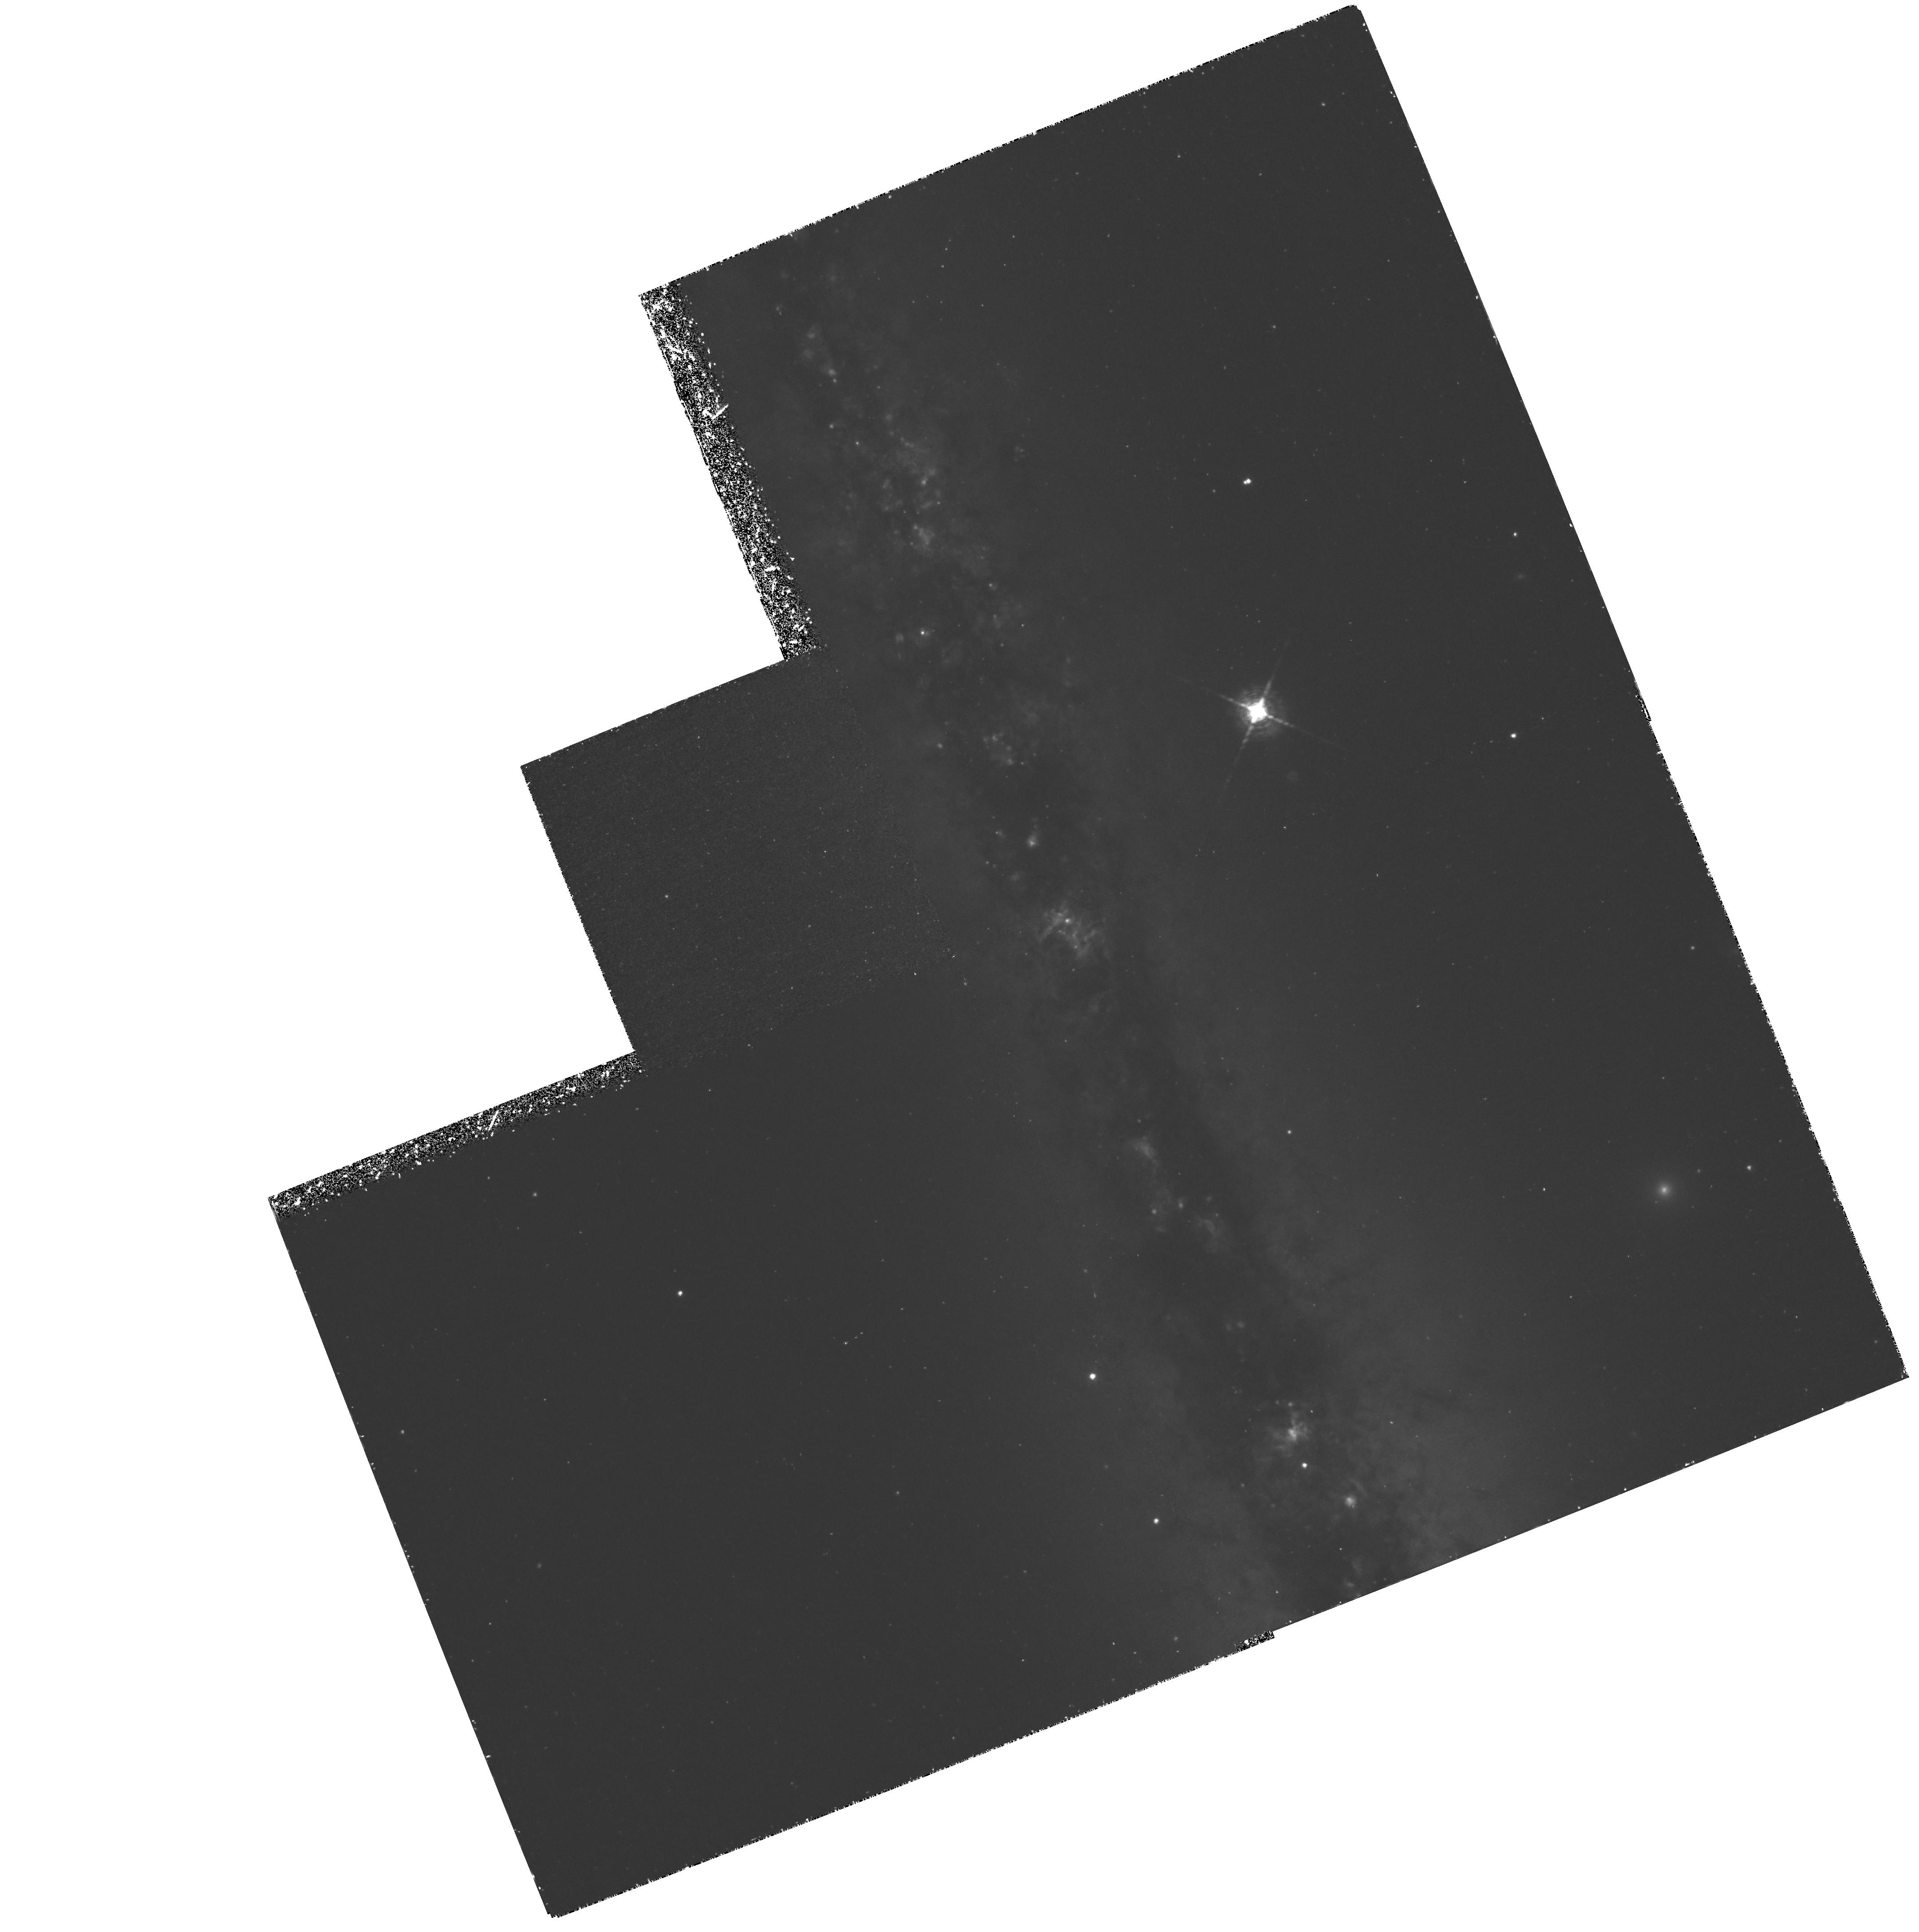
Target: NGC891
Instrument: WFPC2/PC
Filter: F656N
Exposure: 3.1 h
Observation ID: hst_6588_01_wfpc2_pc_f656n_u54y01

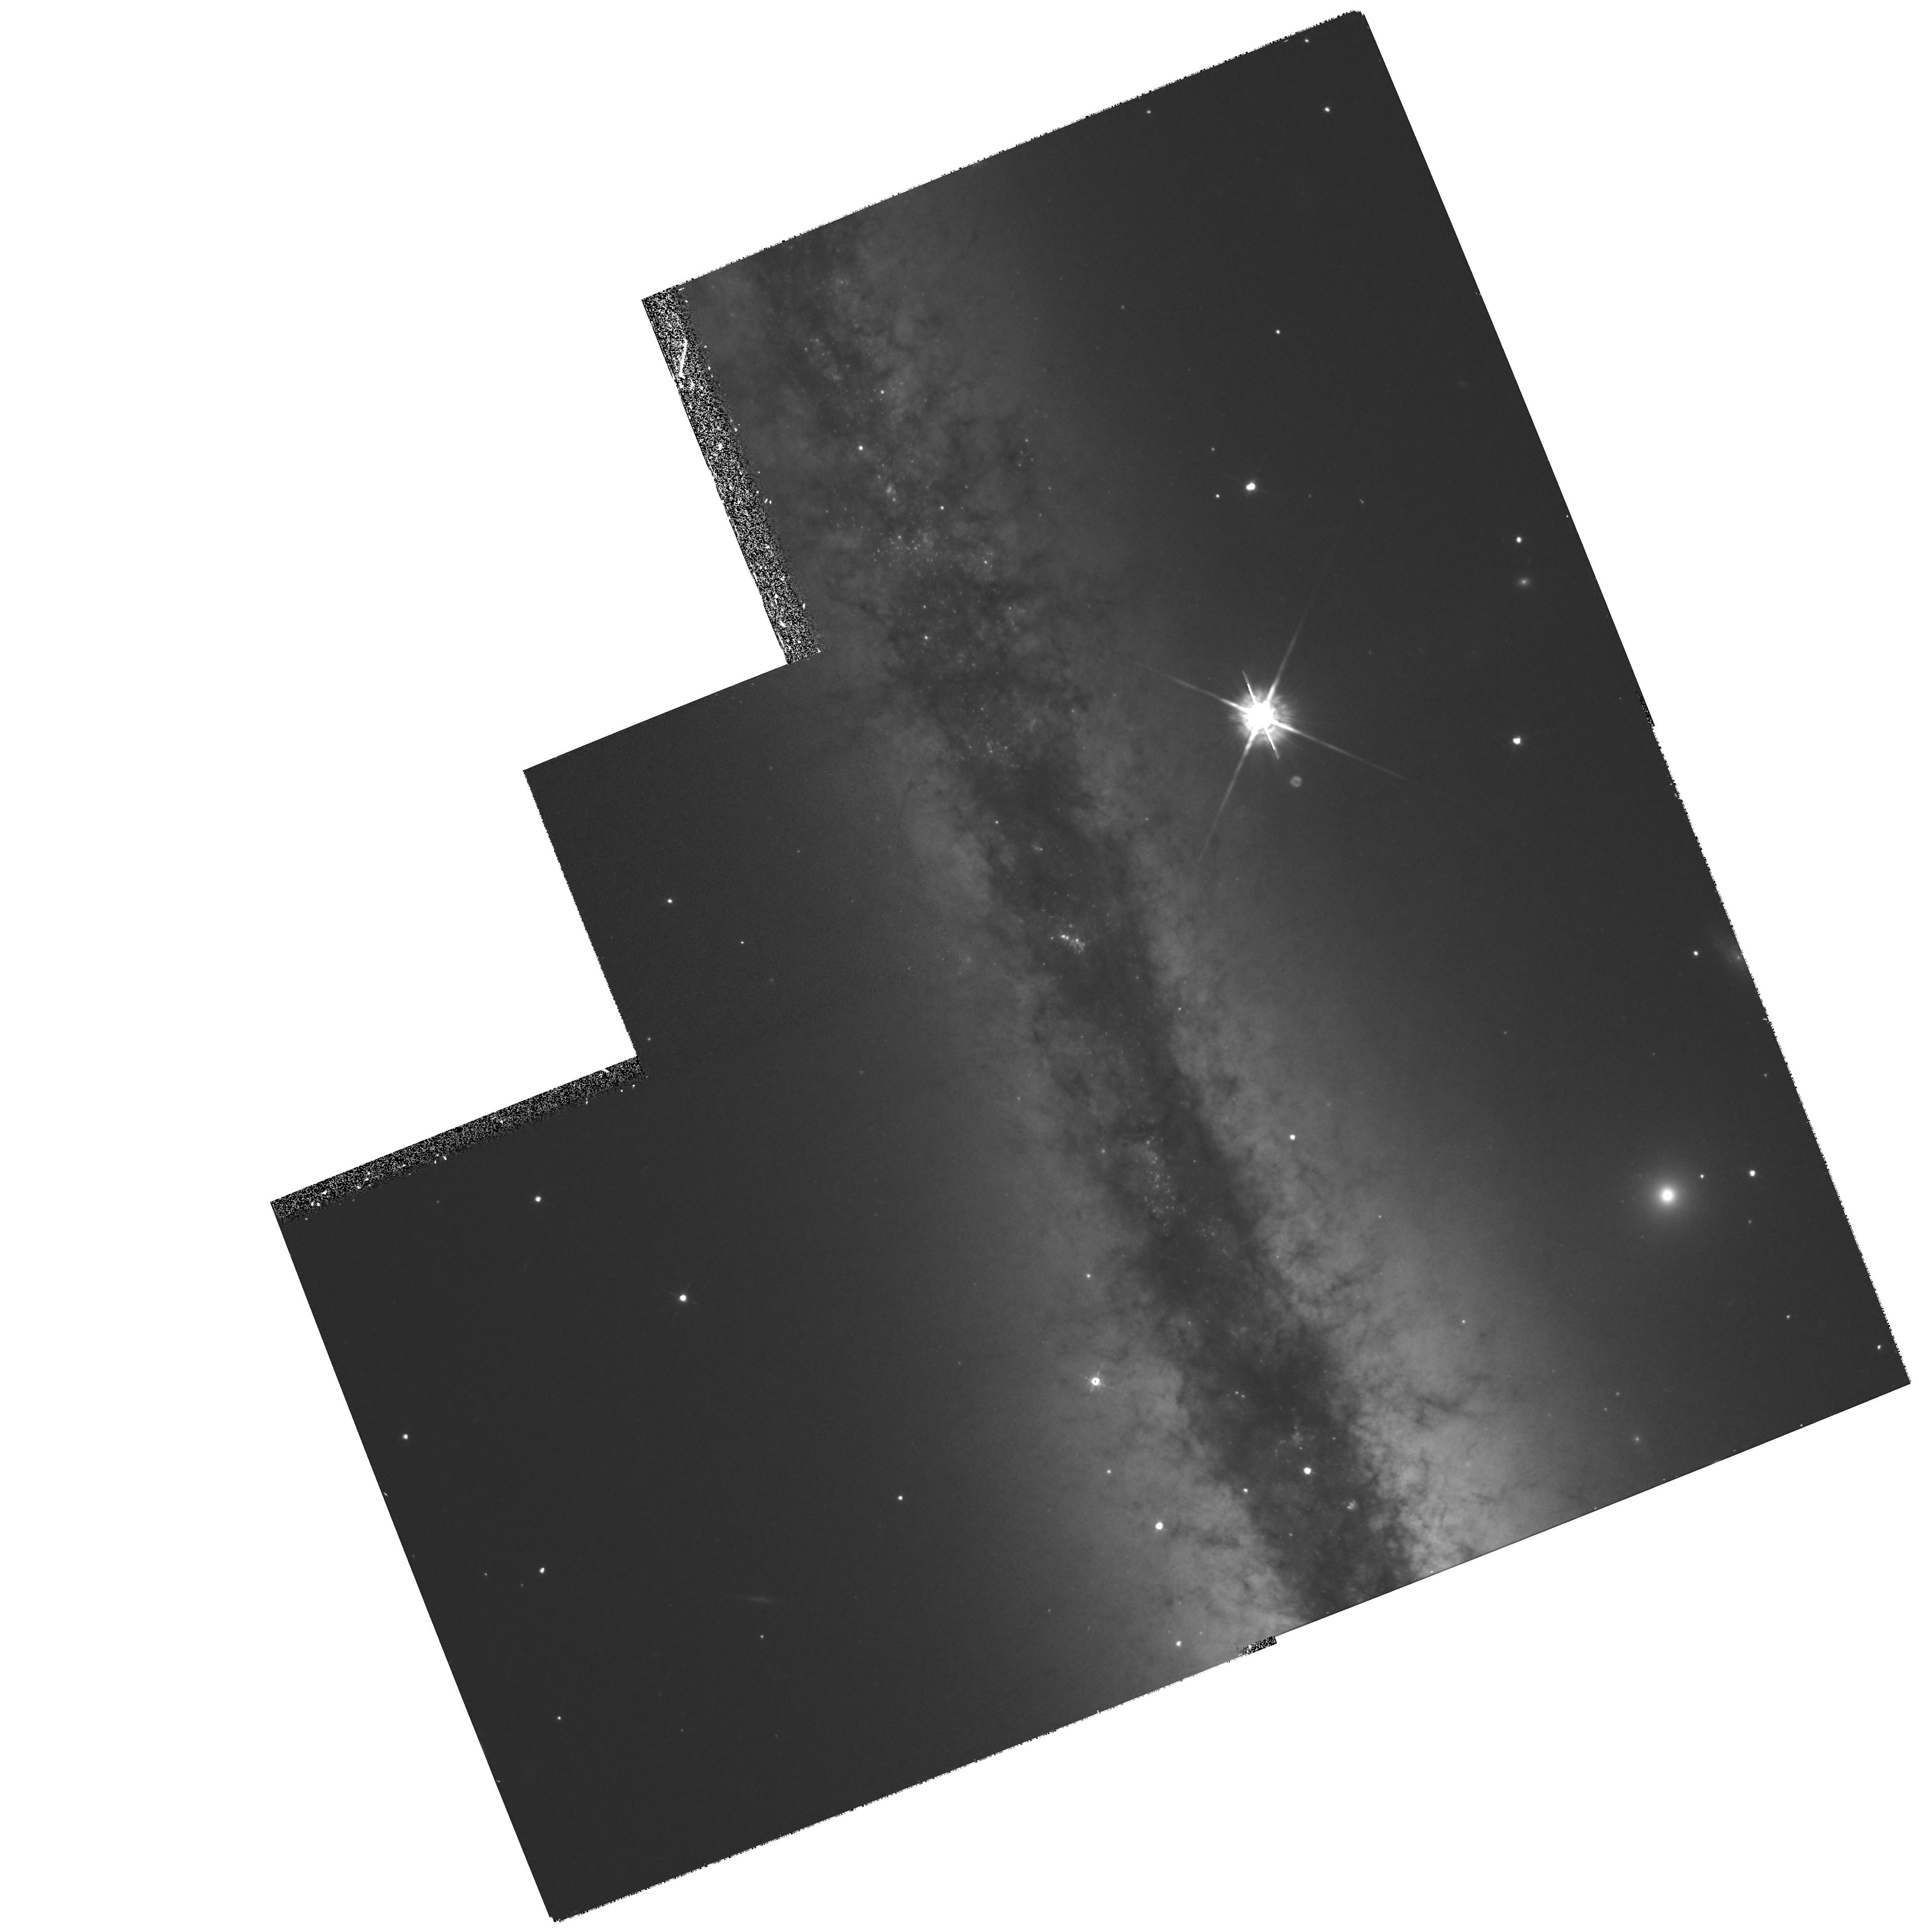
Target: NGC891
Instrument: WFPC2/PC
Filter: F675W
Exposure: 27 min
Observation ID: hst_6588_01_wfpc2_pc_f675w_u54y01

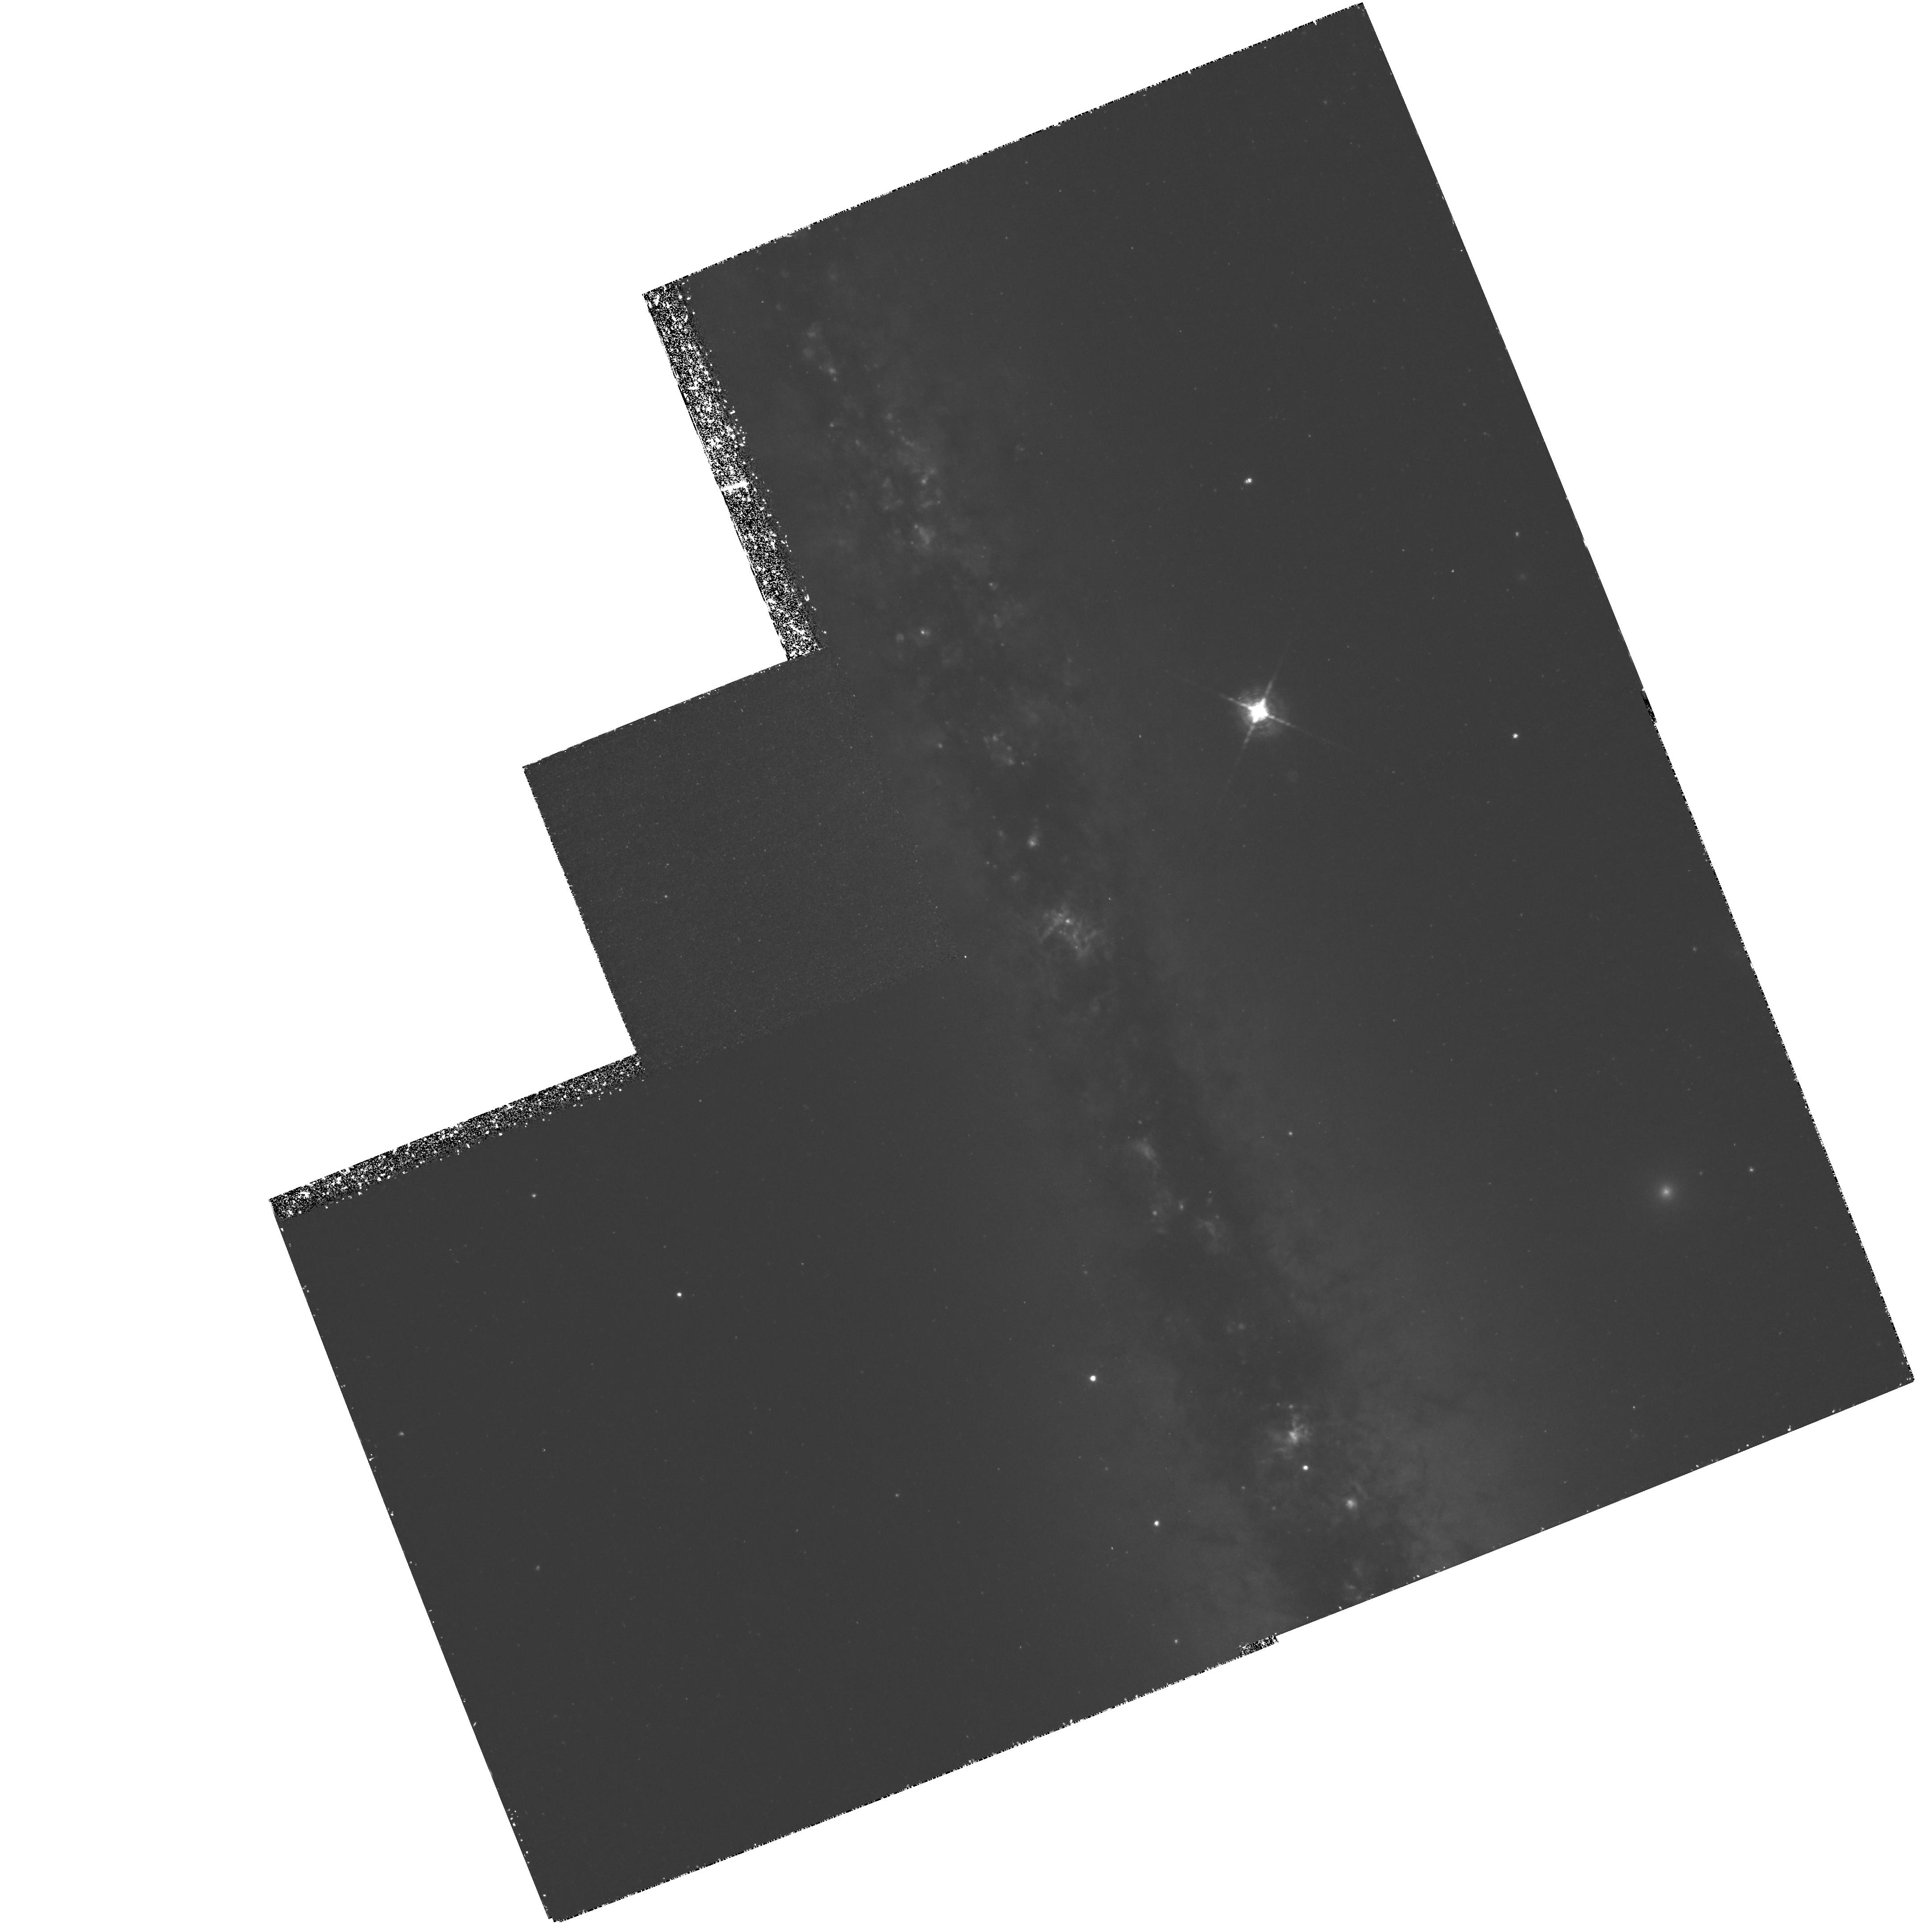
Target: NGC891
Instrument: WFPC2/PC
Filter: F656N
Exposure: 3.9 h
Observation ID: hst_6588_02_wfpc2_pc_f656n_u54y02

High Resolution Imaging of Ionized Gas in the Disk-Halo Interface of Spiral Galaxies (PI: Dettmar, Ralf J.)

Observations of the interstellar medium at the disk-halo interface of spiral galaxies provide us with very significant information on the physical state and structure of the interstellar medium (ISM) in a global sense. The nature of disk-halo interaction is particularly important for our understanding of the evolution of galaxies. We propose to study the morphology of diffuse ionized gas and its correlation with dust and other ISM components in the disk- halo interface of several edge-on galaxies. This gas is the extra-galactic analog of the Reynolds layer in the Milky Way. The morphology and vertical extent of this gas seems to vary from object to object and to change even within individual galaxies. Correlations with tracers of star formation strongly indicate that extraplanar gas is indeed correlated with star formation activity in the underlying disk, in agreement with galactic fountain and chimney models of the disk-halo interface. However, while ground-based data begin to resolve the largest filamentary structures and bubbles, the resolution is completely inadequate to characterize the structure of the ionized medium well enough to test specific predictions of these models. In view of the important role that transport of energy and matter from disk to halo and vice versa has in models of galactic evolution, it is crucial to accurately image the diffuse ionized gas layer in different galaxies to better test the theoretical predictions.